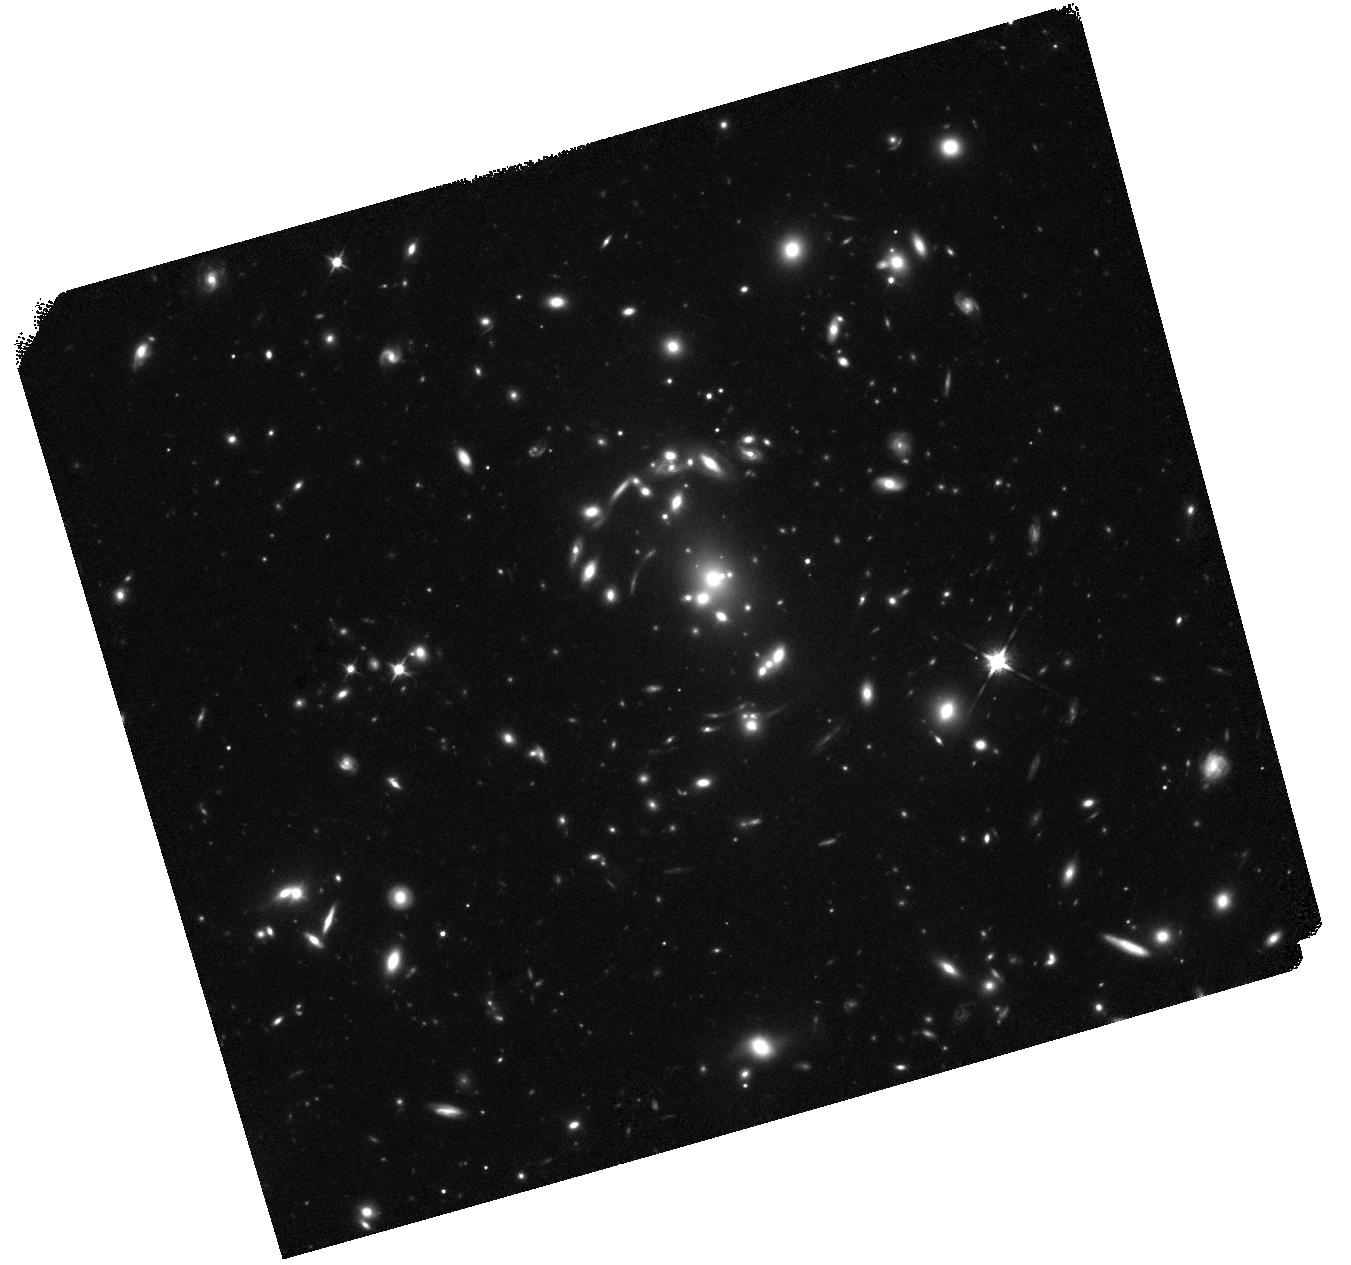
Target: COOLJ1153
Instrument: WFC3/IR
Filter: F125W
Exposure: 38 min
Observation ID: hst_17431_04_wfc3_ir_f125w_if8204

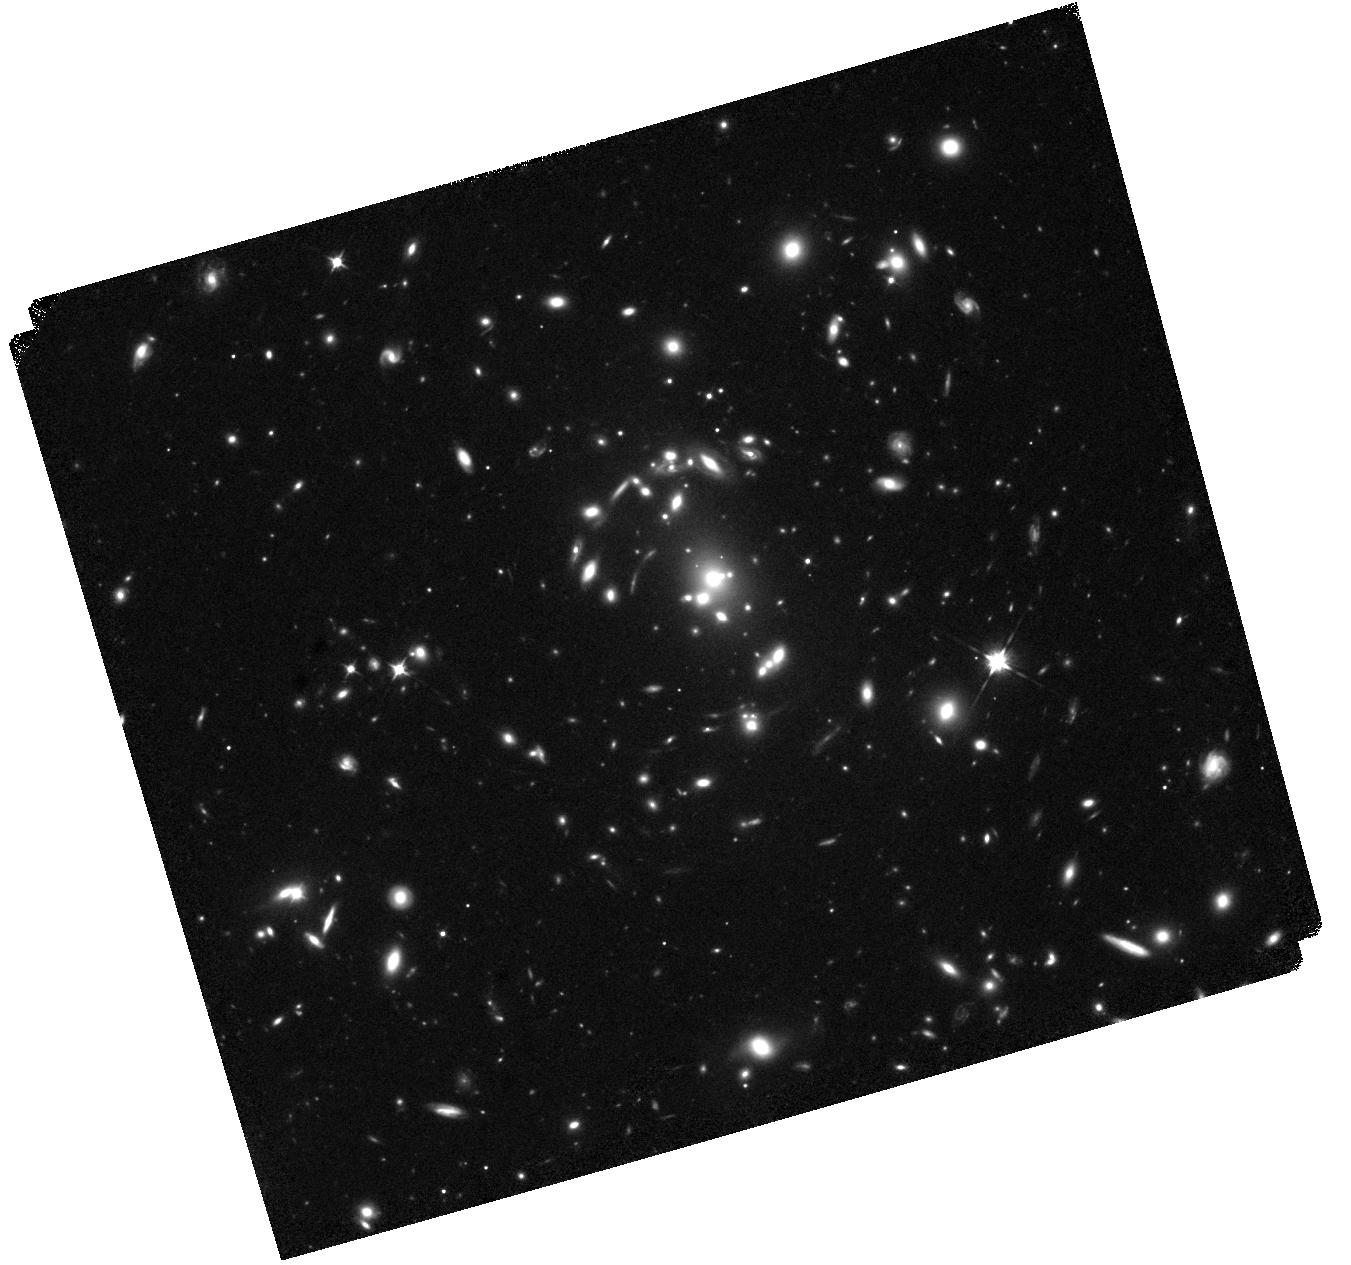
Target: COOLJ1153
Instrument: WFC3/IR
Filter: F105W
Exposure: 38 min
Observation ID: hst_17431_04_wfc3_ir_f105w_if8204

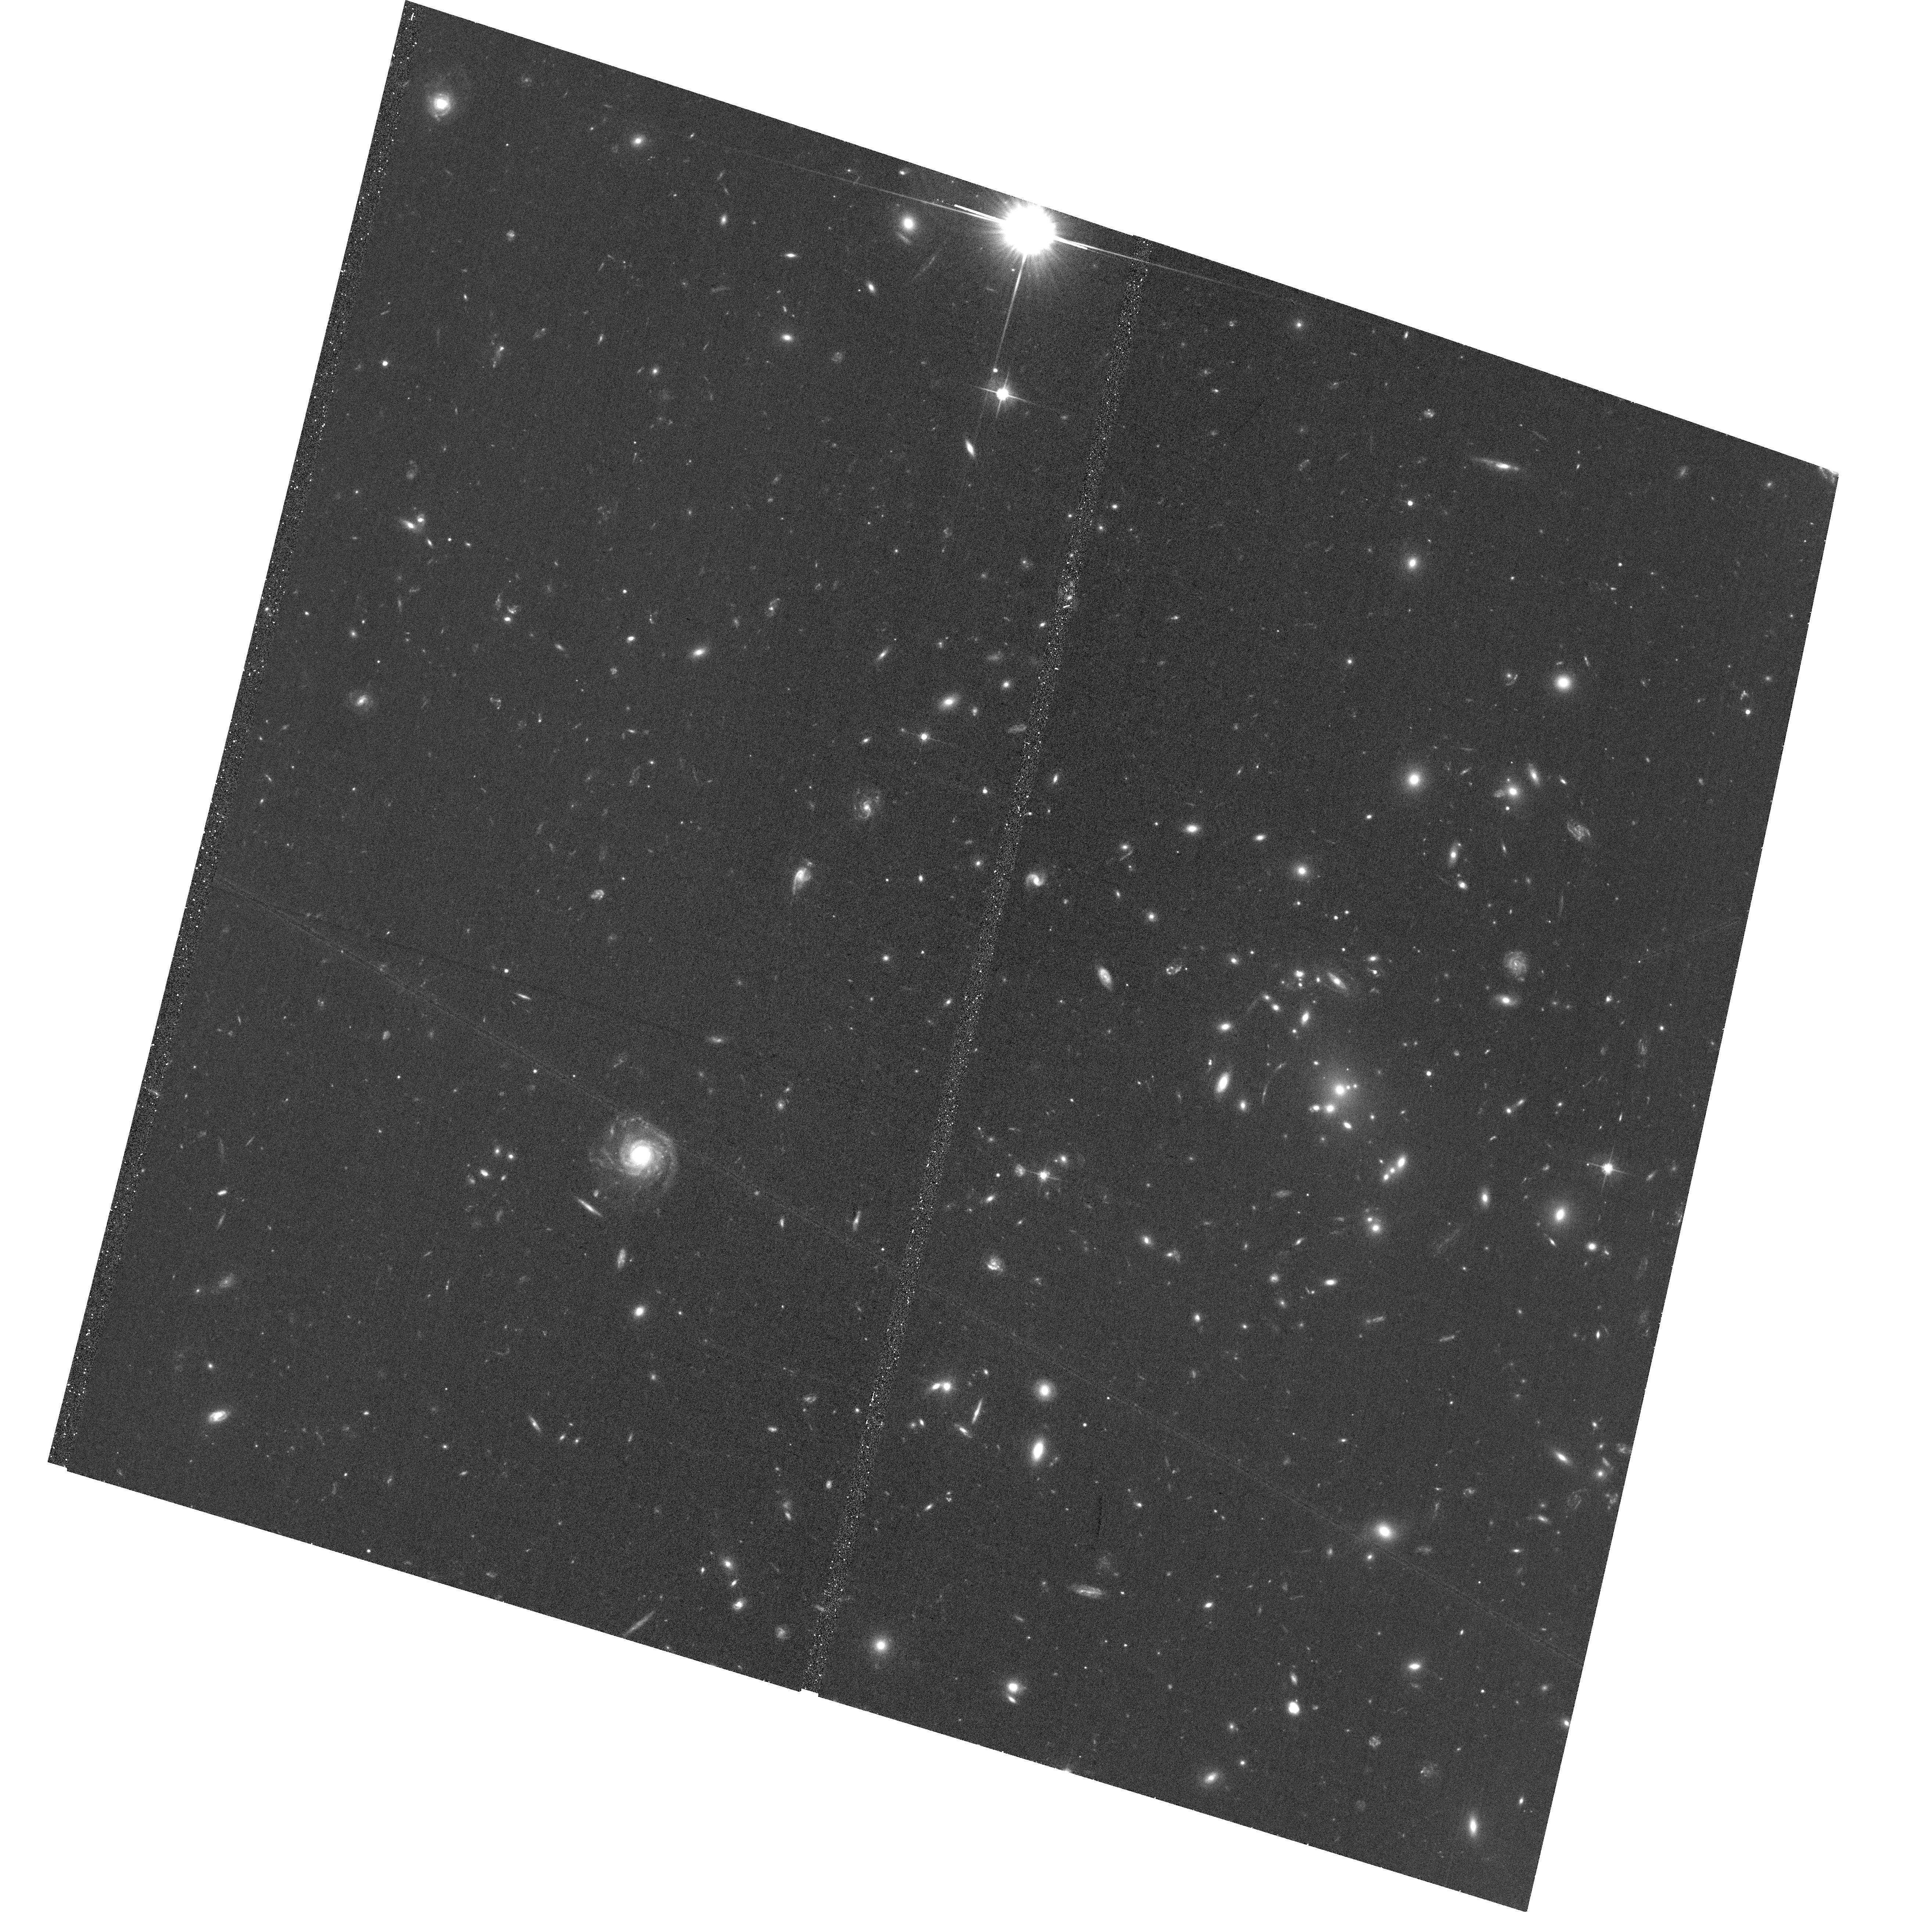
Target: COOLJ1153
Instrument: ACS/WFC
Filter: F606W
Exposure: 38 min
Observation ID: hst_17431_02_acs_wfc_f606w_jf8202

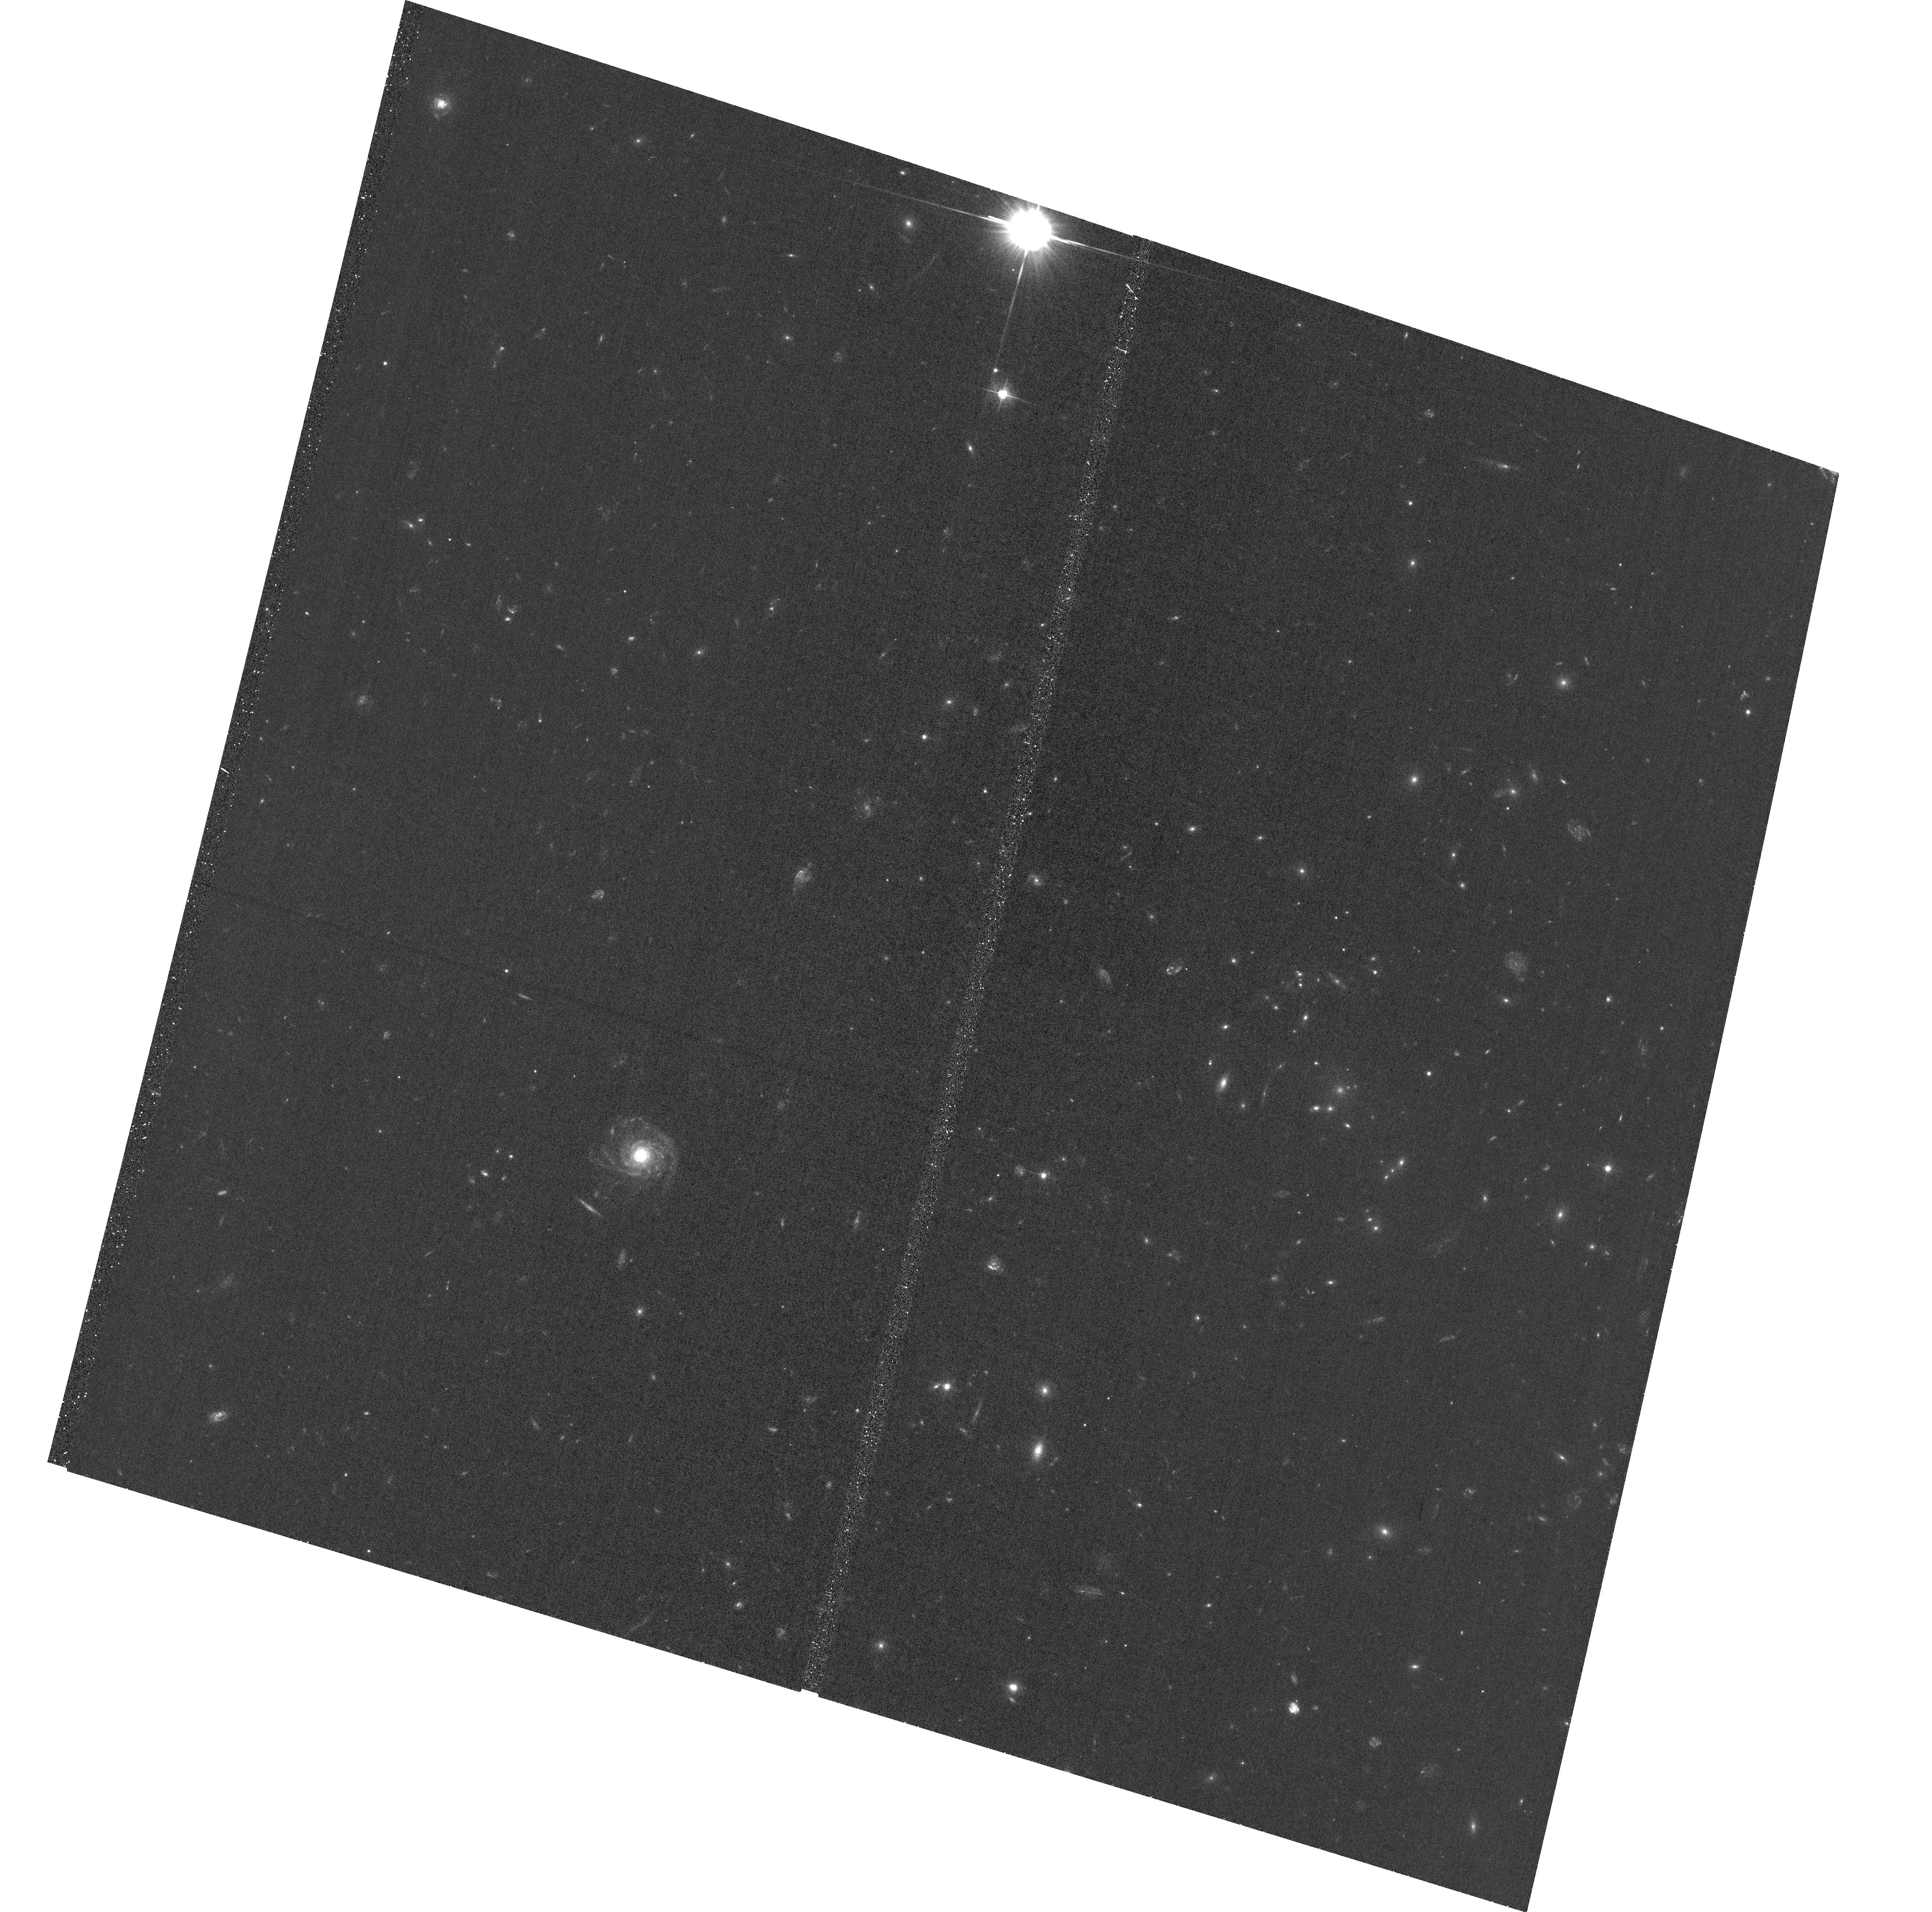
Target: COOLJ1153
Instrument: ACS/WFC
Filter: F475W
Exposure: 39 min
Observation ID: hst_17431_01_acs_wfc_f475w_jf8201

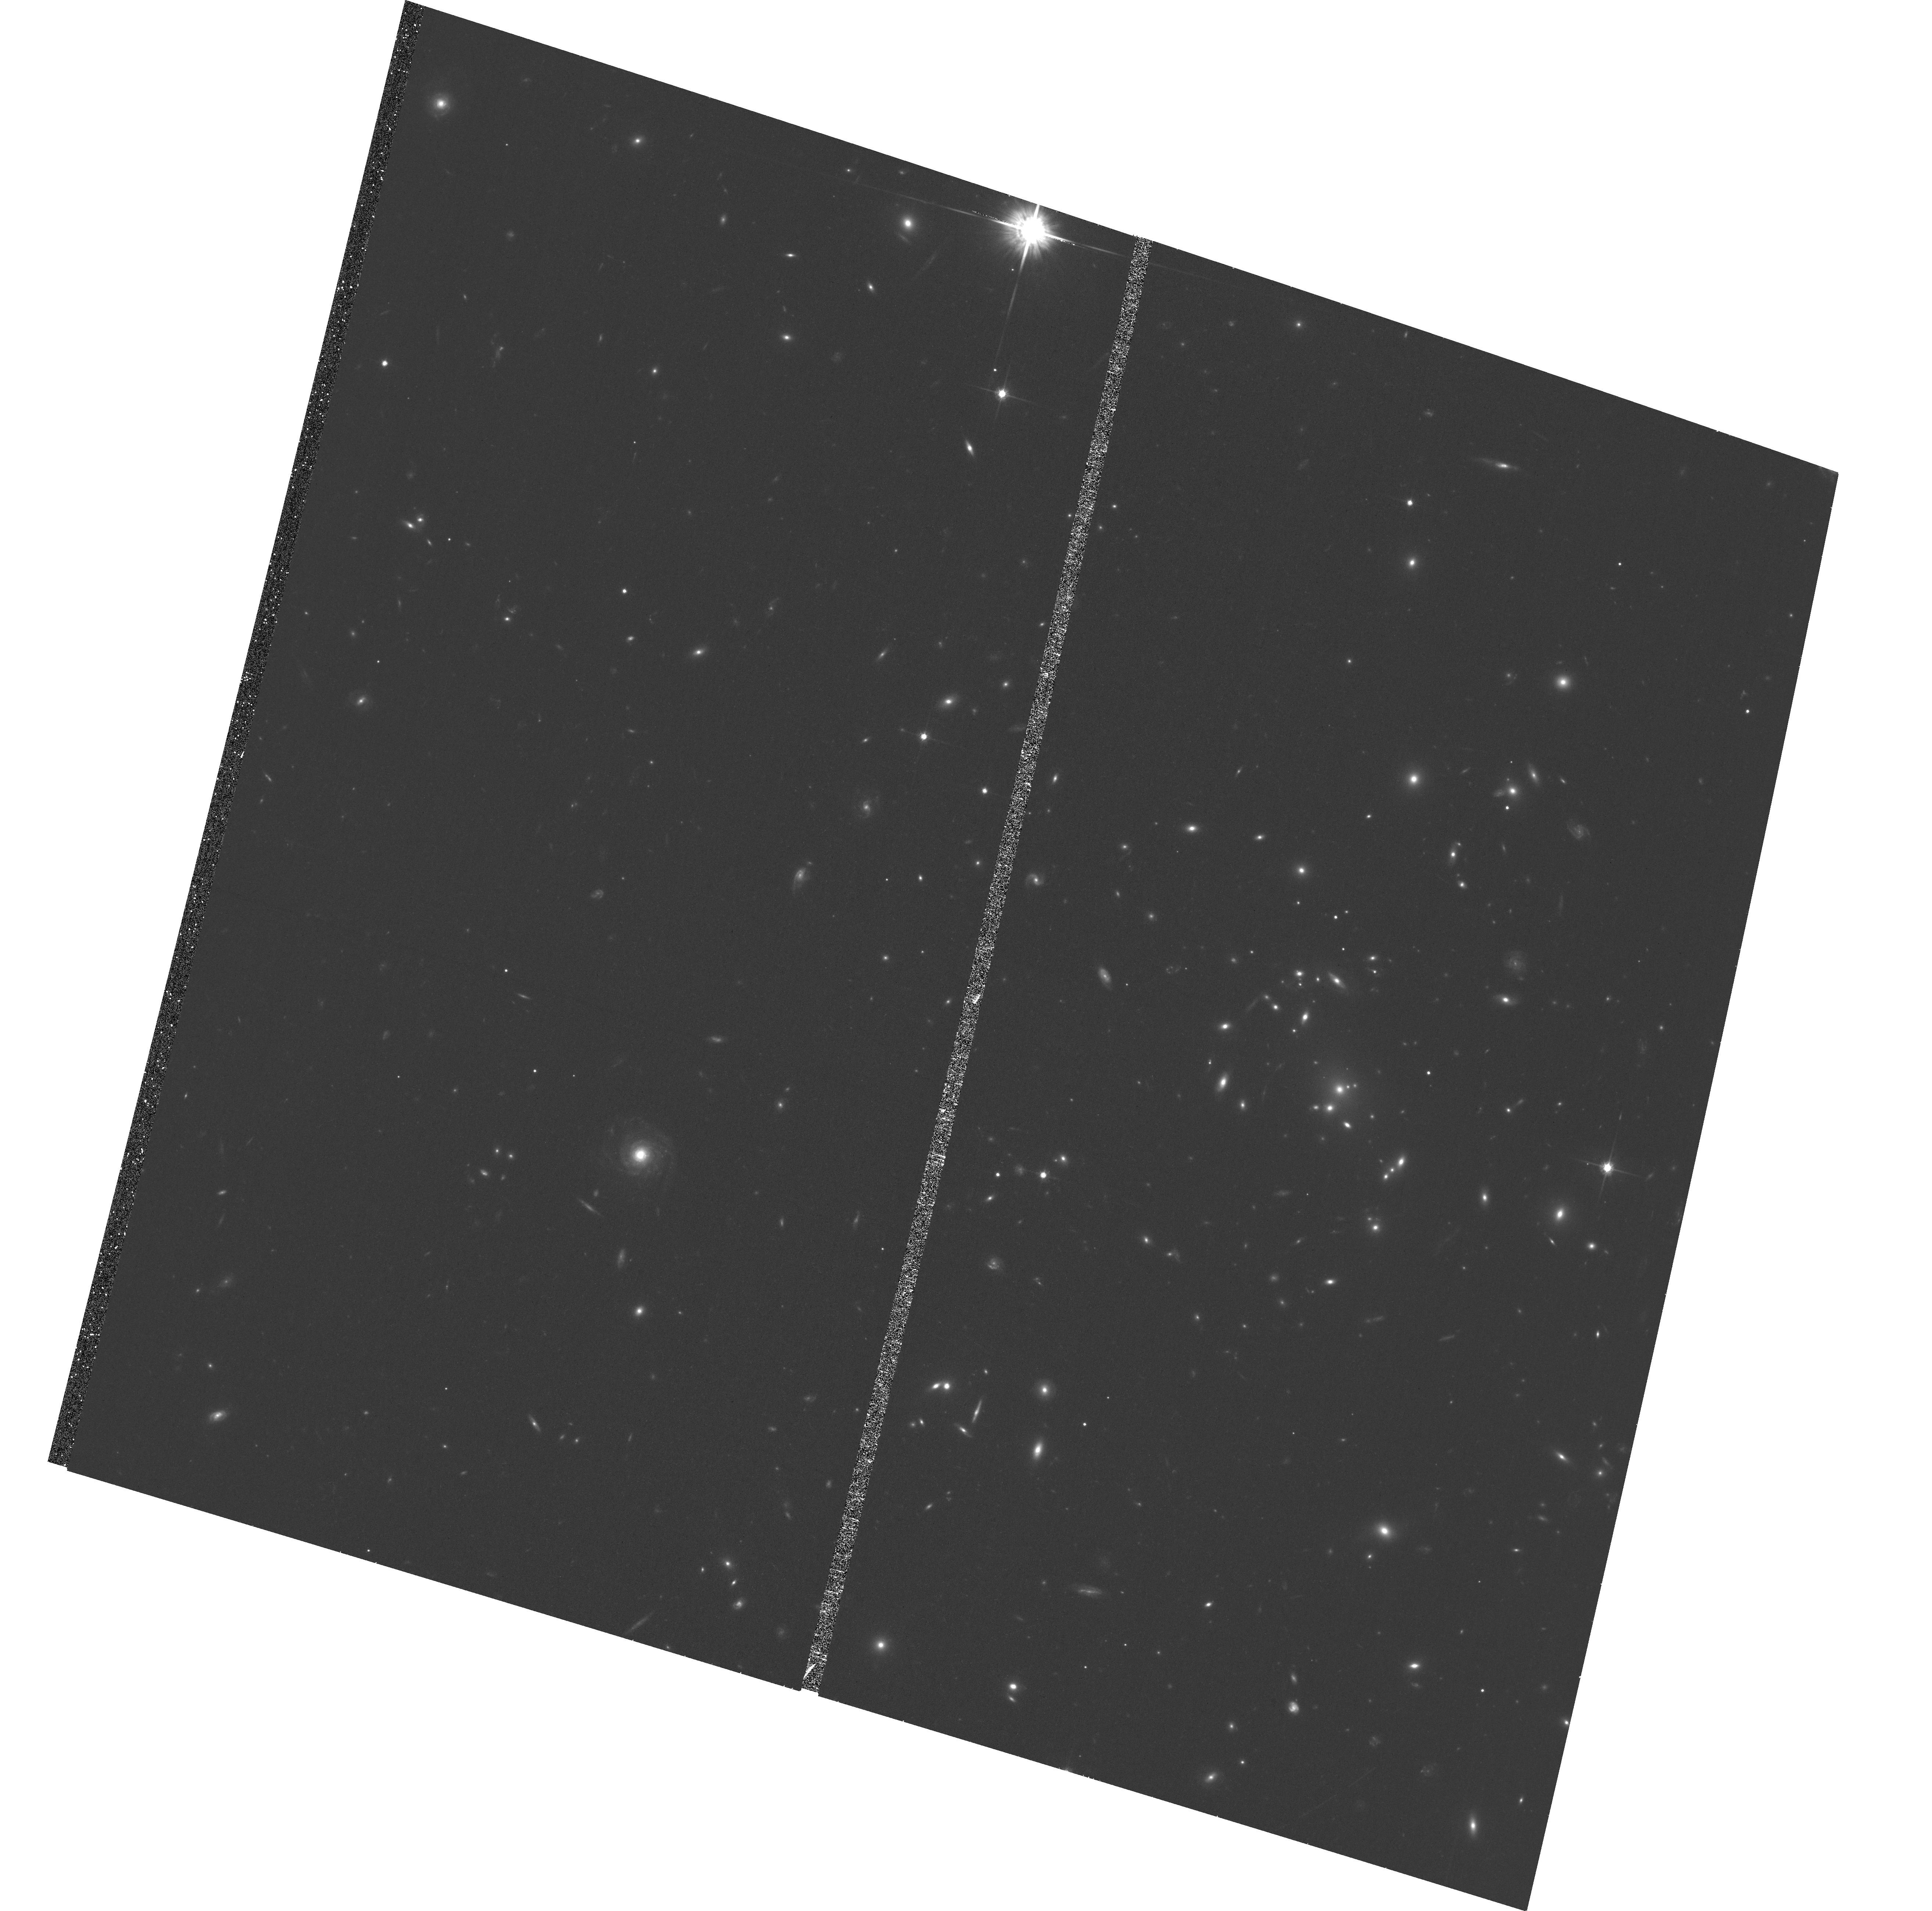
Target: COOLJ1153
Instrument: ACS/WFC
Filter: F814W
Exposure: 33 min
Observation ID: hst_17431_03_acs_wfc_f814w_jf8203

A Remarkable Wide Separation Lensed Quasar (PI: Gladders, Michael D.)

We propose broadband HST imaging of a newly discovered wide-separation lensed quasar (WSLQ). There are only 7 WSLQs in the literature from 20 years of searching, and this new WSLQ is spectacular. The lensing cluster at z=0.42 is the most massive WSLQ lens found to date and is lensing a low luminosity quasar at z=1.524; initial ground-based imaging and spectroscopy shows four other obvious multiply-imaged sources, one of which is a second multiply-imaged AGN (obscured in this case, but readily apparent from emmission lines) at z=1.939. Both lensed AGN have multiply-imaged companion galaxies, and the foreground quasar shows numerous MgII absorbers - one of which matches one of the spectroscopically confirmed companions. Remarkably, the host galaxy of the quasar is also evident in ground-based NIR imaging, and so HST resolution will allow for a probe of quasar feedback in the host from color gradients. The scientific possibilities with this new discovery are manifold; we propose here a modest 8-orbit imaging program to acquire the data necessary to immediately build a robust strong lens model, which will rapidly unlock the potential of this new discovery.